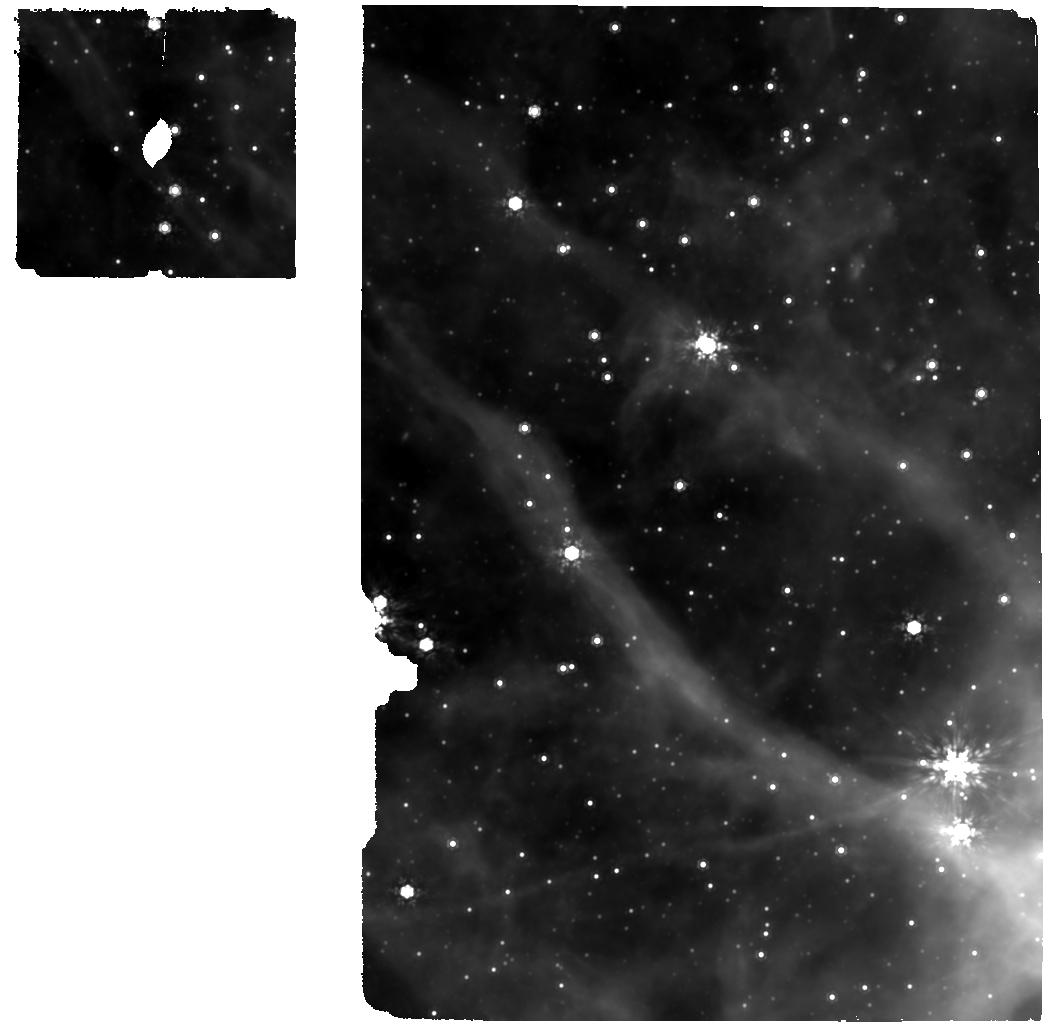
Target: 39
Instrument: MIRI
Filter: F1000W
Exposure: 15 min
Observation ID: jw01759-o005_t003_miri_f1000w

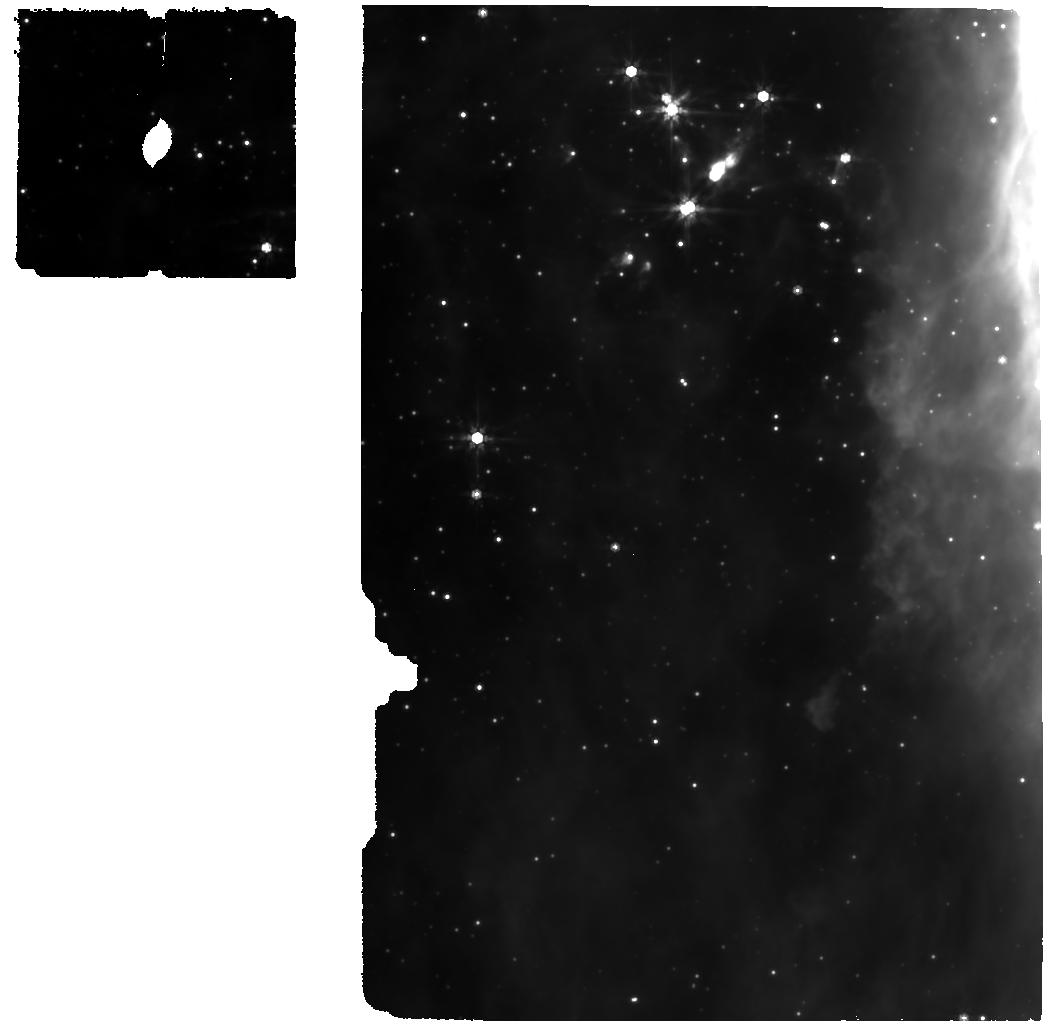
Target: 34
Instrument: MIRI
Filter: F770W
Exposure: 15 min
Observation ID: jw01759-o004_t002_miri_f770w

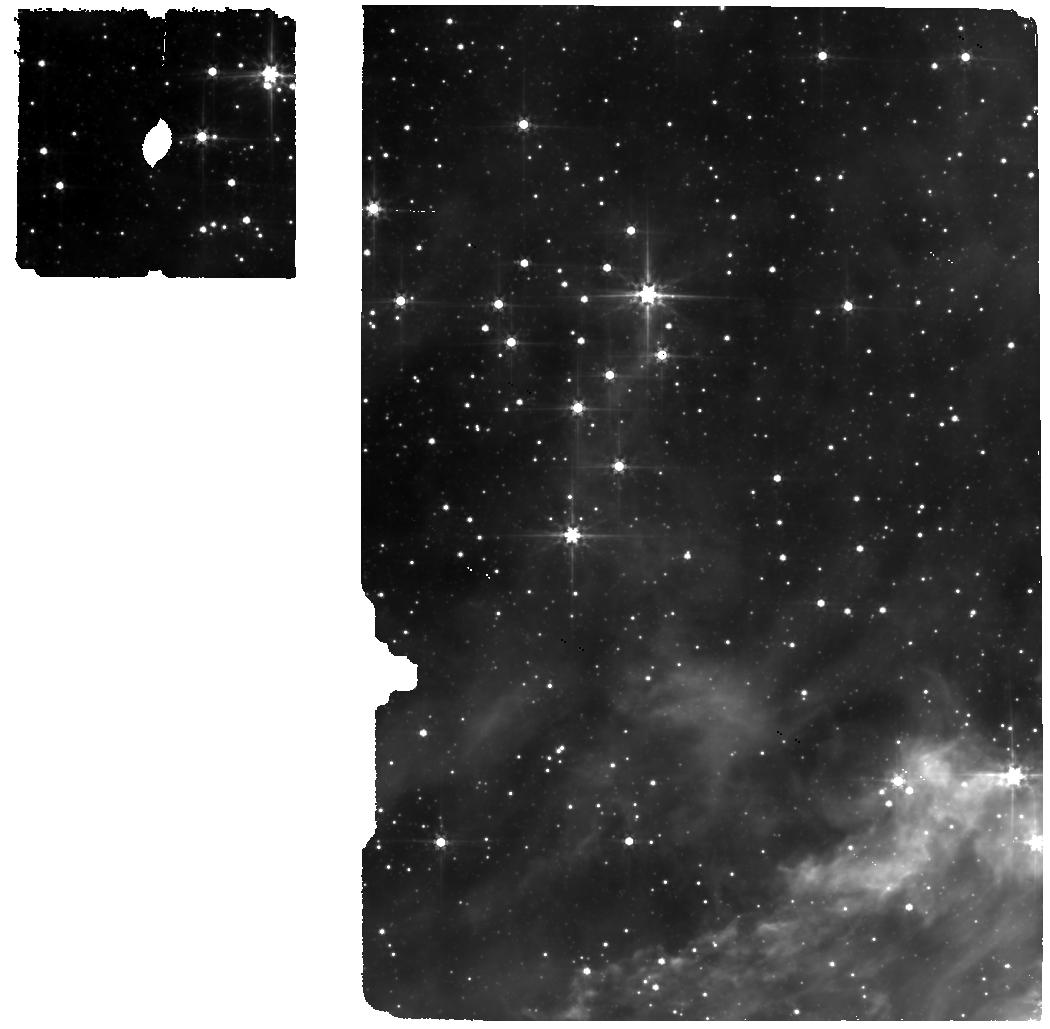
Target: 11
Instrument: MIRI
Filter: F560W
Exposure: 15 min
Observation ID: jw01759-o003_t001_miri_f560w

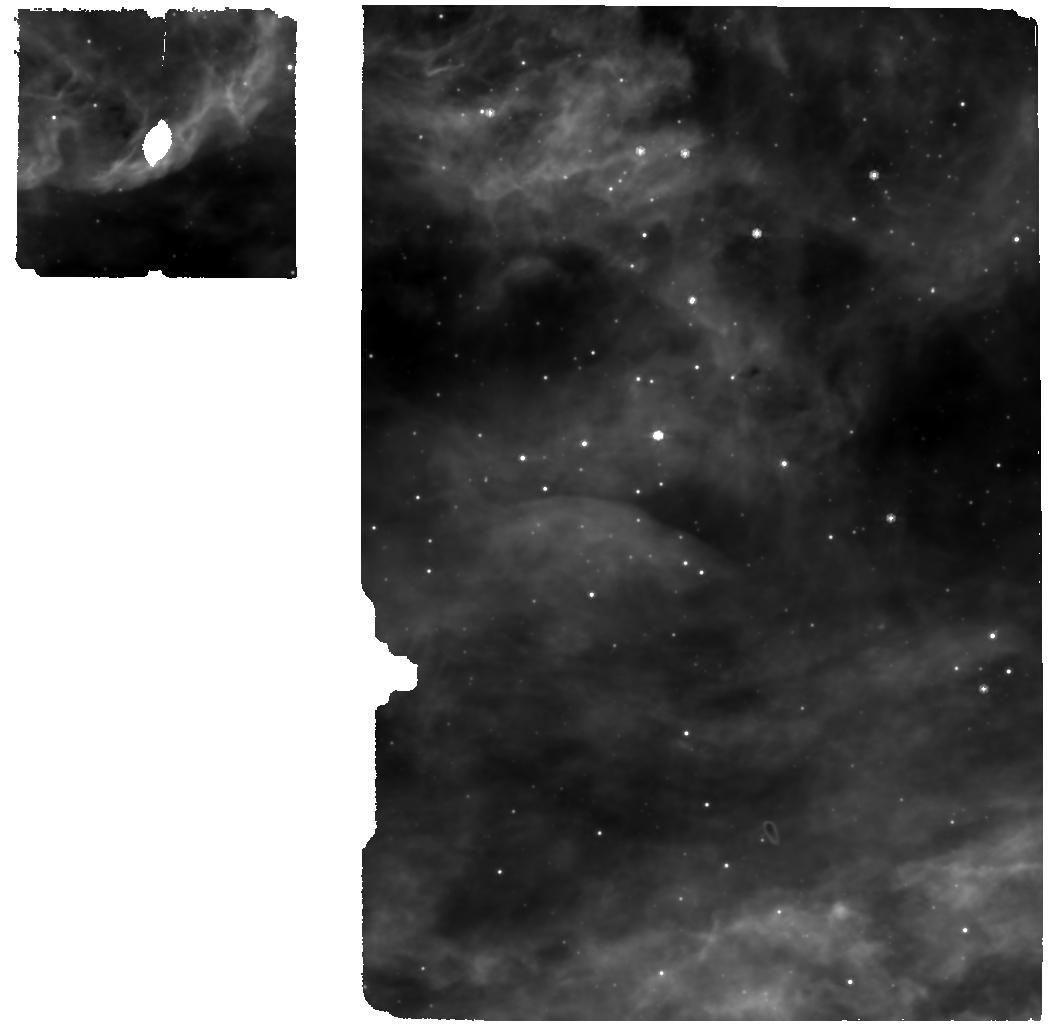
Target: 123
Instrument: MIRI
Filter: F770W
Exposure: 15 min
Observation ID: jw01759-o022_t014_miri_f770w

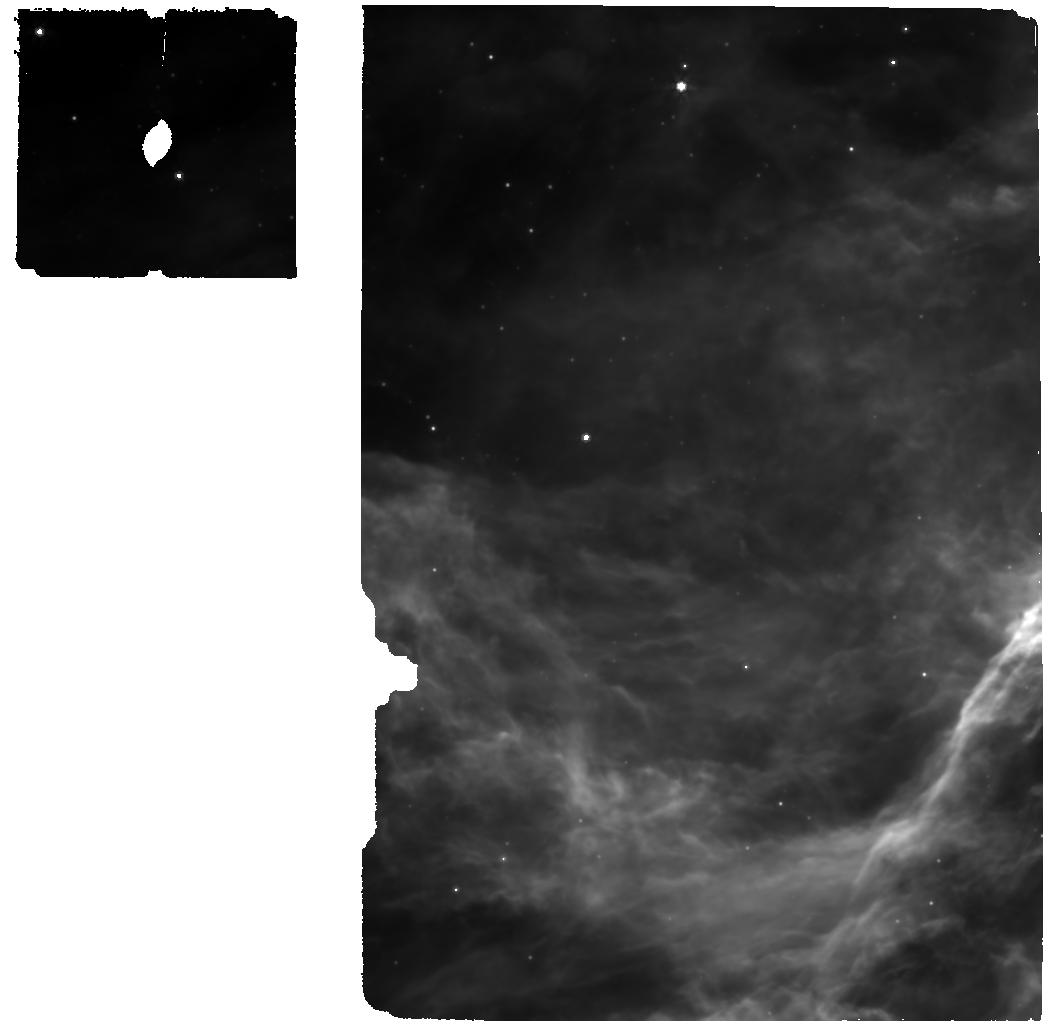
Target: 69
Instrument: MIRI
Filter: F770W
Exposure: 15 min
Observation ID: jw01759-o014_t007_miri_f770w

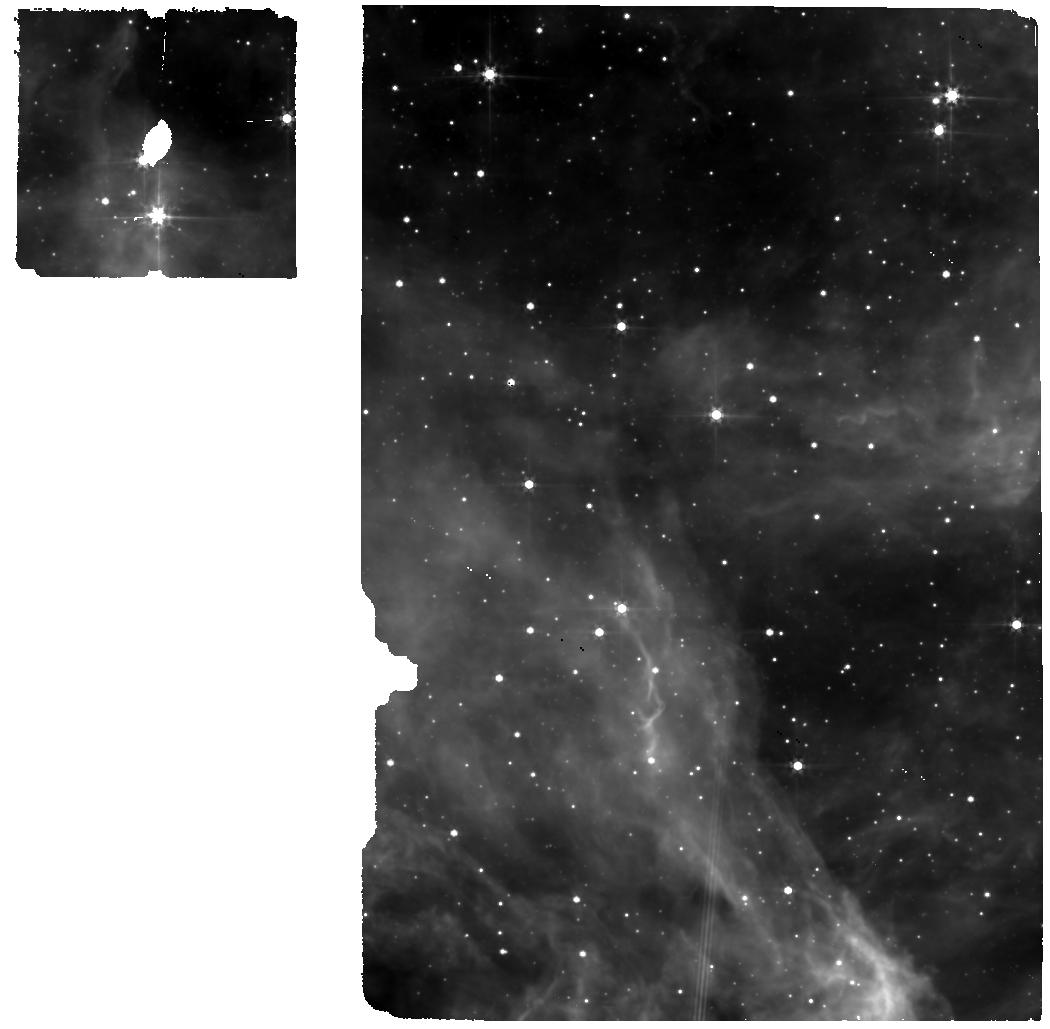
Target: 94
Instrument: MIRI
Filter: F560W
Exposure: 15 min
Observation ID: jw01759-o024_t011_miri_f560w

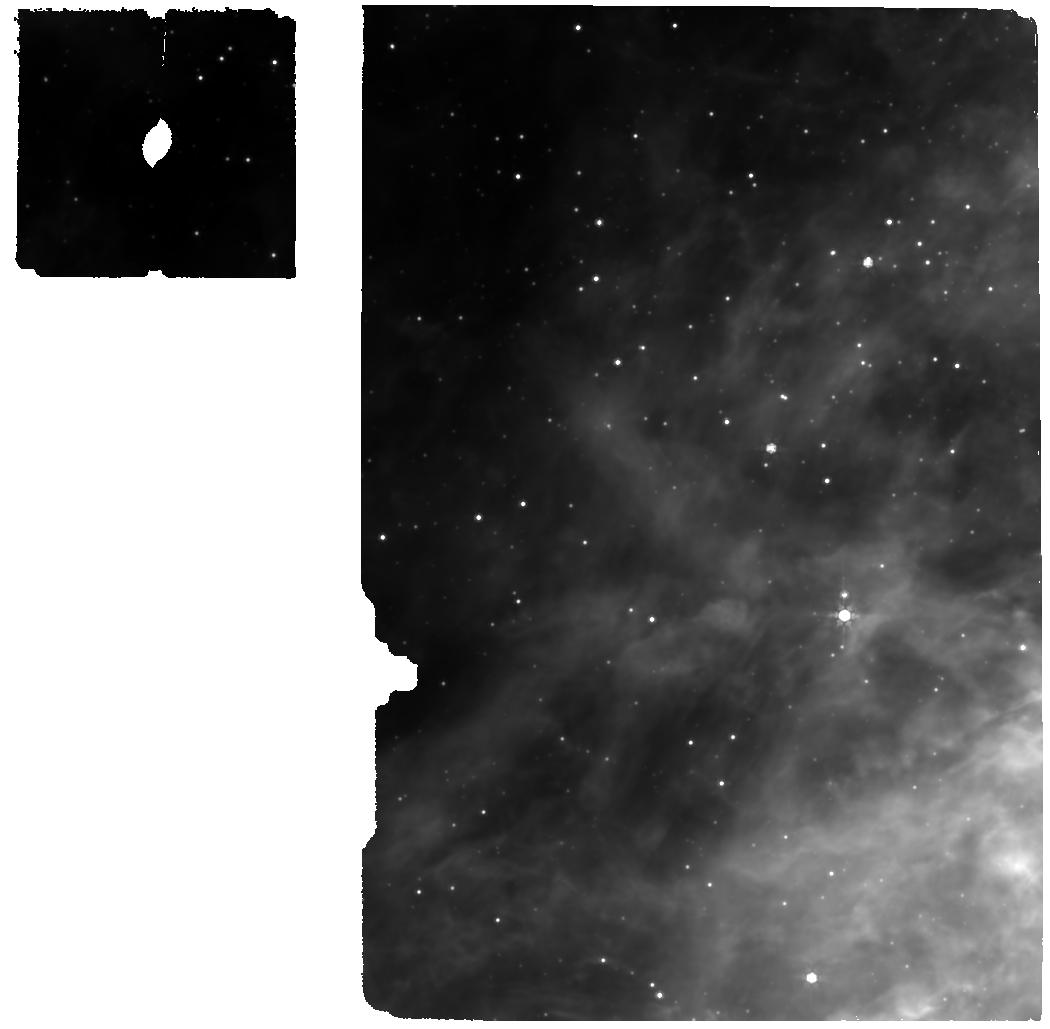
Target: 76
Instrument: MIRI
Filter: F770W
Exposure: 15 min
Observation ID: jw01759-o006_t008_miri_f770w

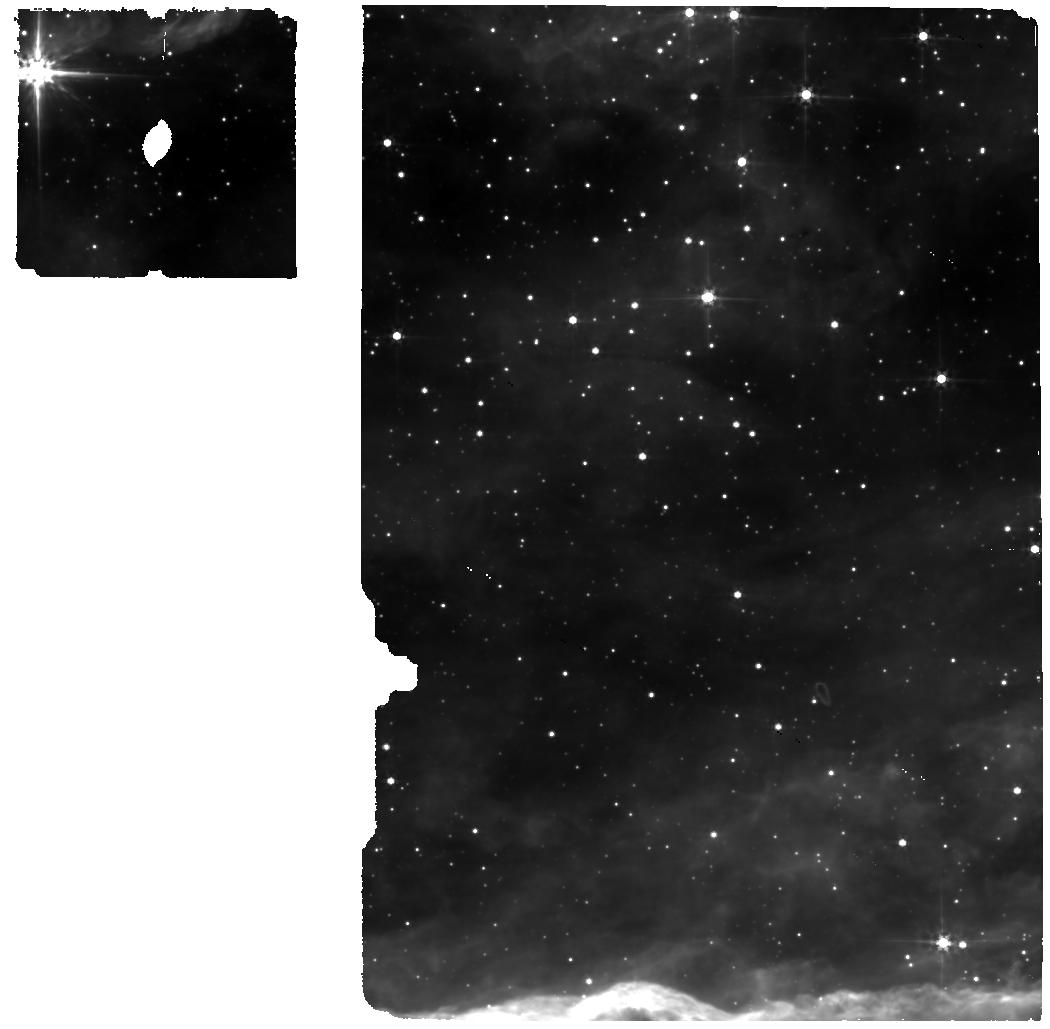
Target: 122
Instrument: MIRI
Filter: F560W
Exposure: 15 min
Observation ID: jw01759-o011_t013_miri_f560w

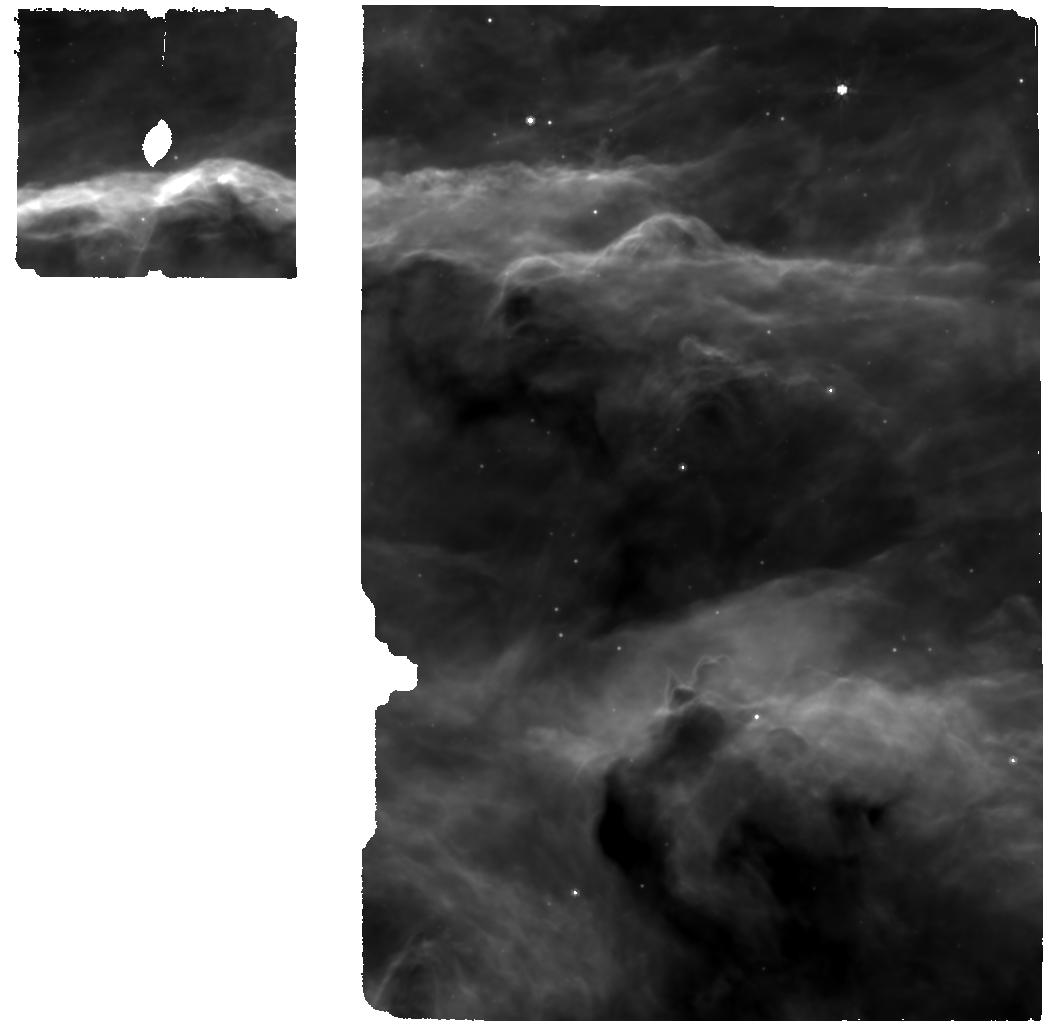
Target: 105
Instrument: MIRI
Filter: F770W
Exposure: 15 min
Observation ID: jw01759-o021_t012_miri_f770w

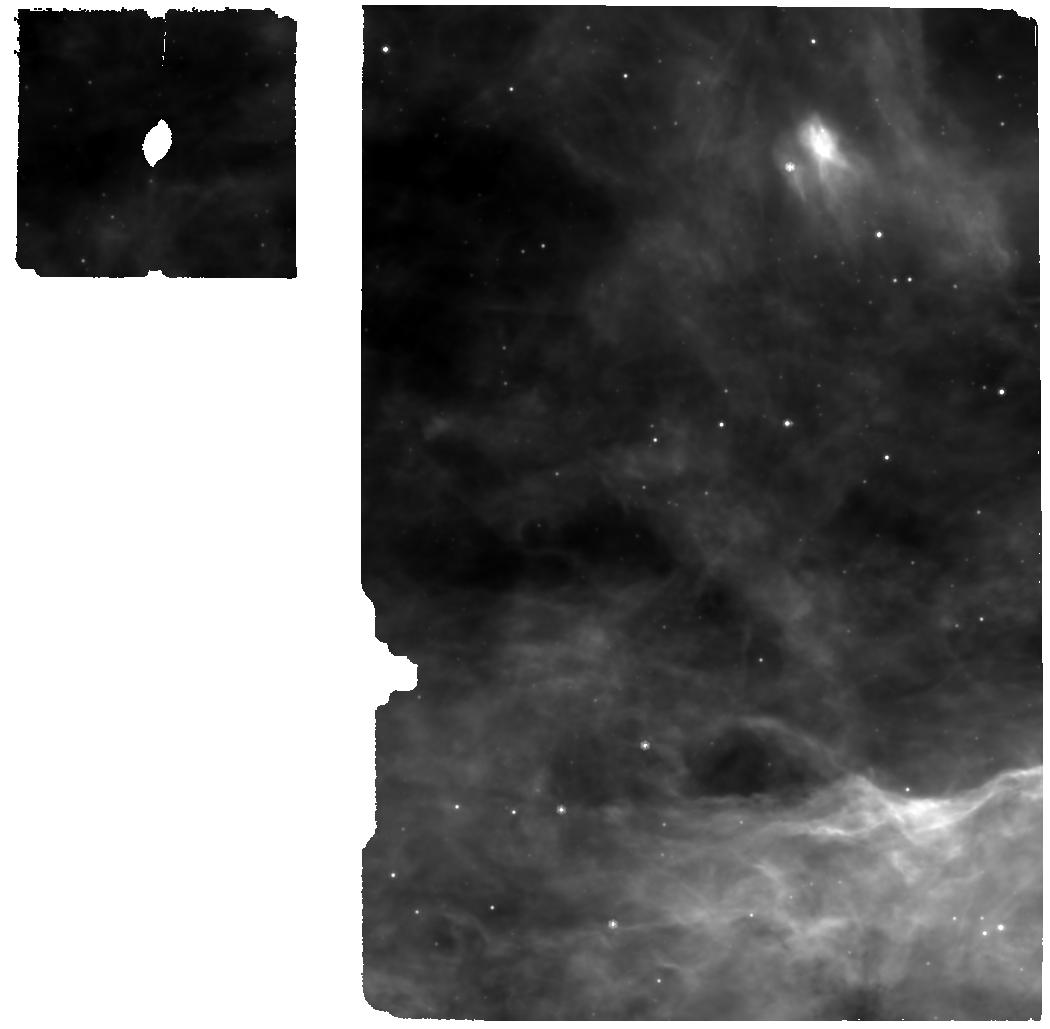
Target: F64
Instrument: MIRI
Filter: F770W
Exposure: 15 min
Observation ID: jw01759-o013_t015_miri_f770w

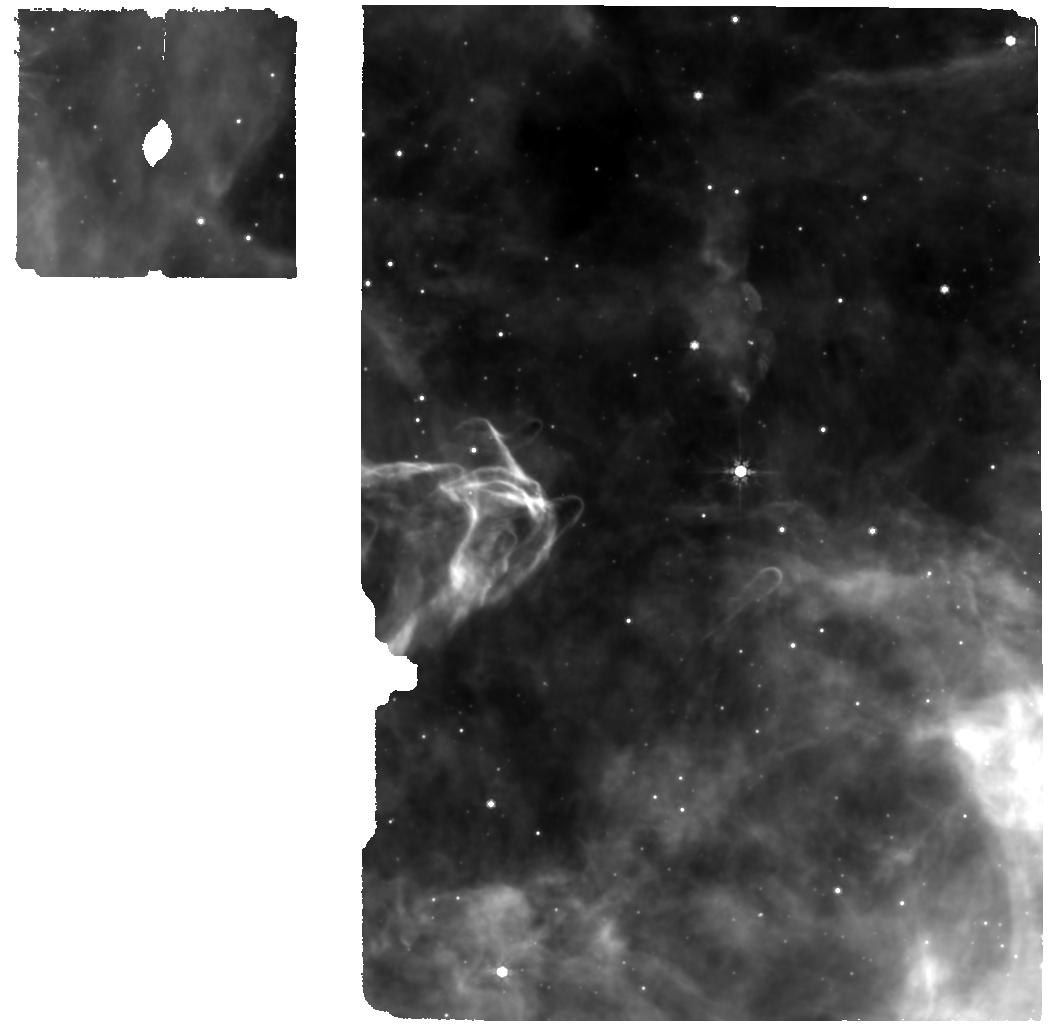
Target: 62
Instrument: MIRI
Filter: F770W
Exposure: 15 min
Observation ID: jw01759-o023_t006_miri_f770w

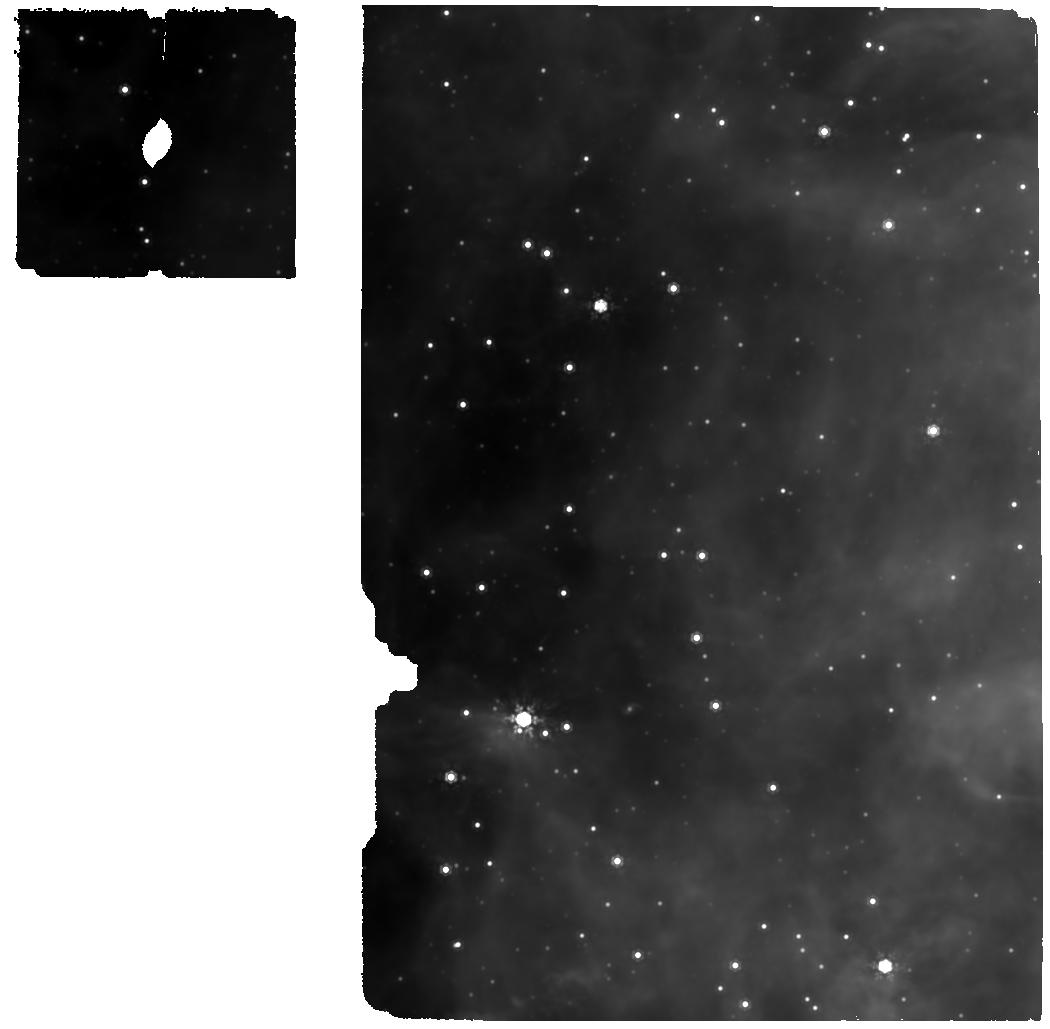
Target: F11
Instrument: MIRI
Filter: F1000W
Exposure: 15 min
Observation ID: jw01759-o019_t004_miri_f1000w

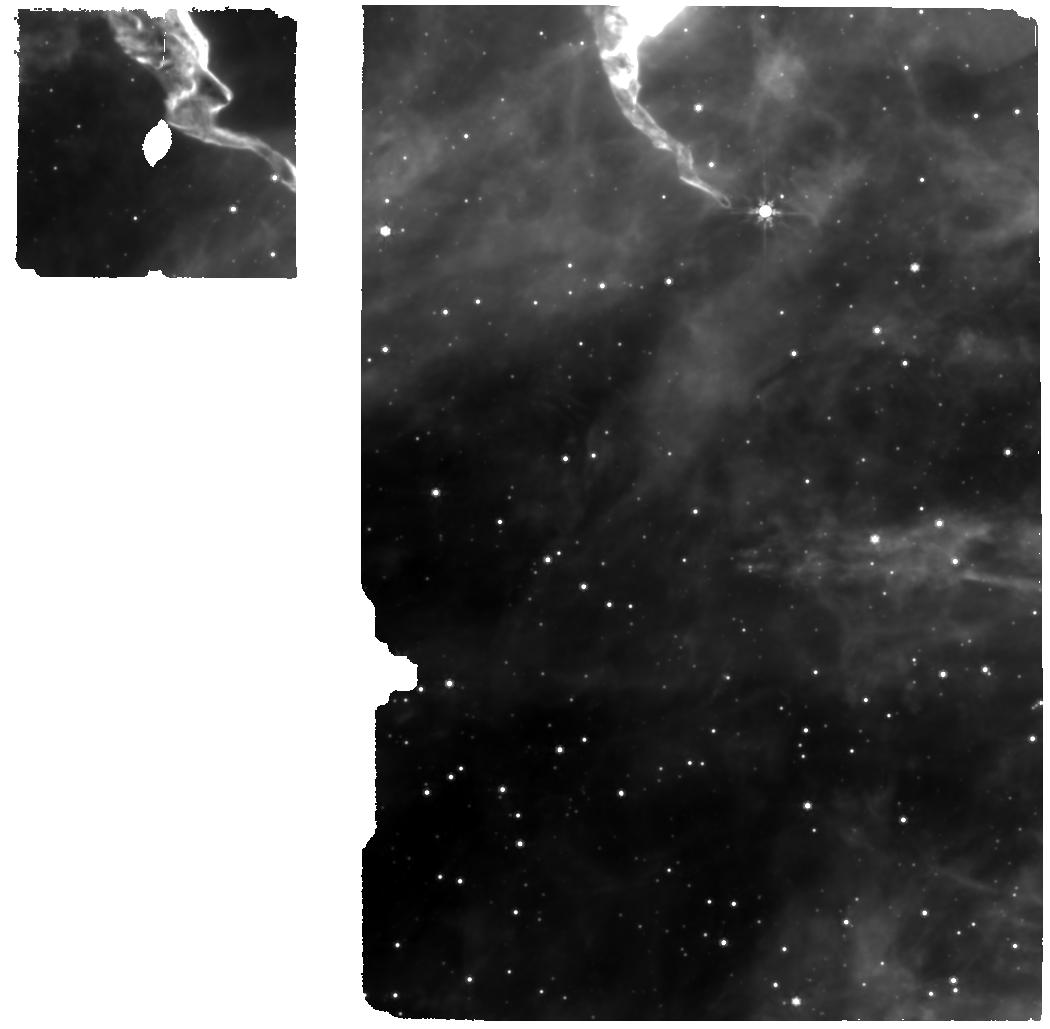
Target: 86
Instrument: MIRI
Filter: F770W
Exposure: 15 min
Observation ID: jw01759-o010_t009_miri_f770w

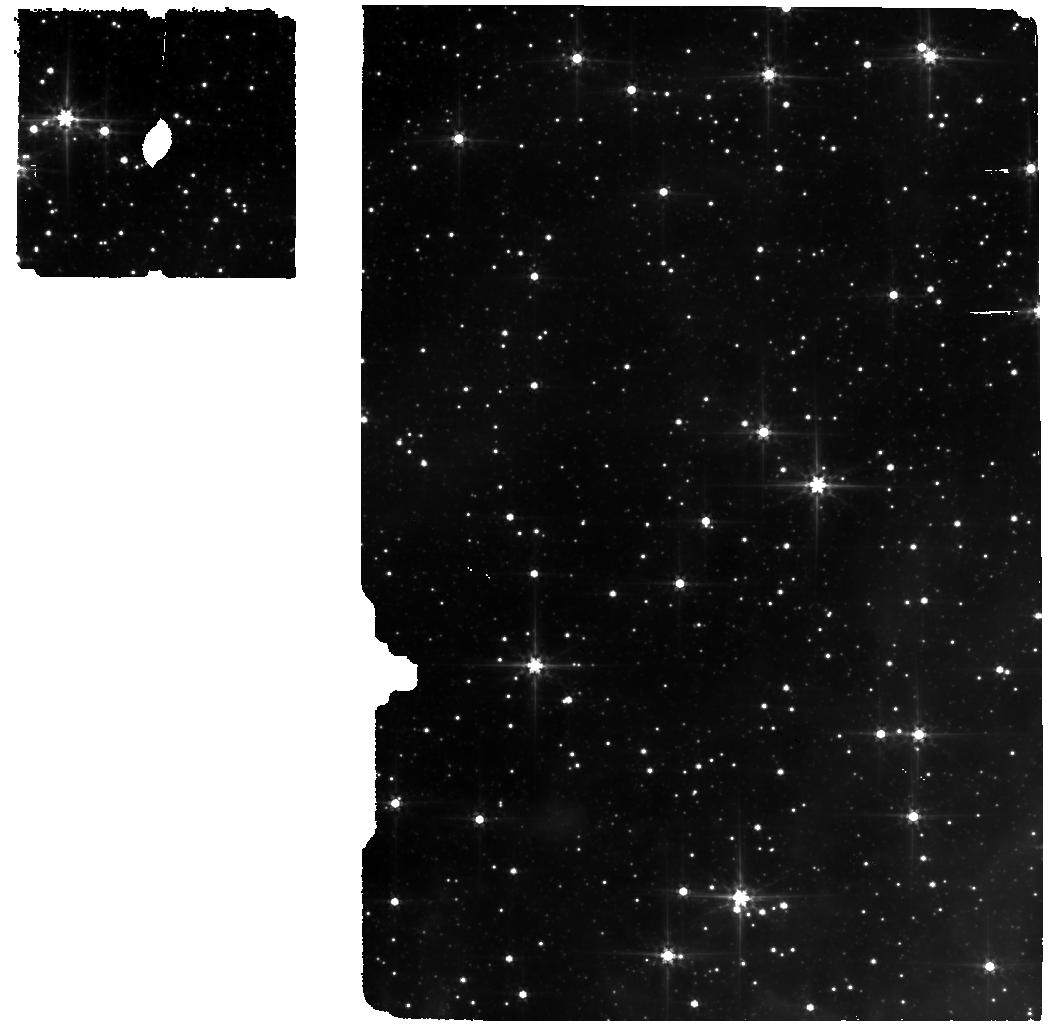
Target: F16
Instrument: MIRI
Filter: F560W
Exposure: 15 min
Observation ID: jw01759-o018_t005_miri_f560w

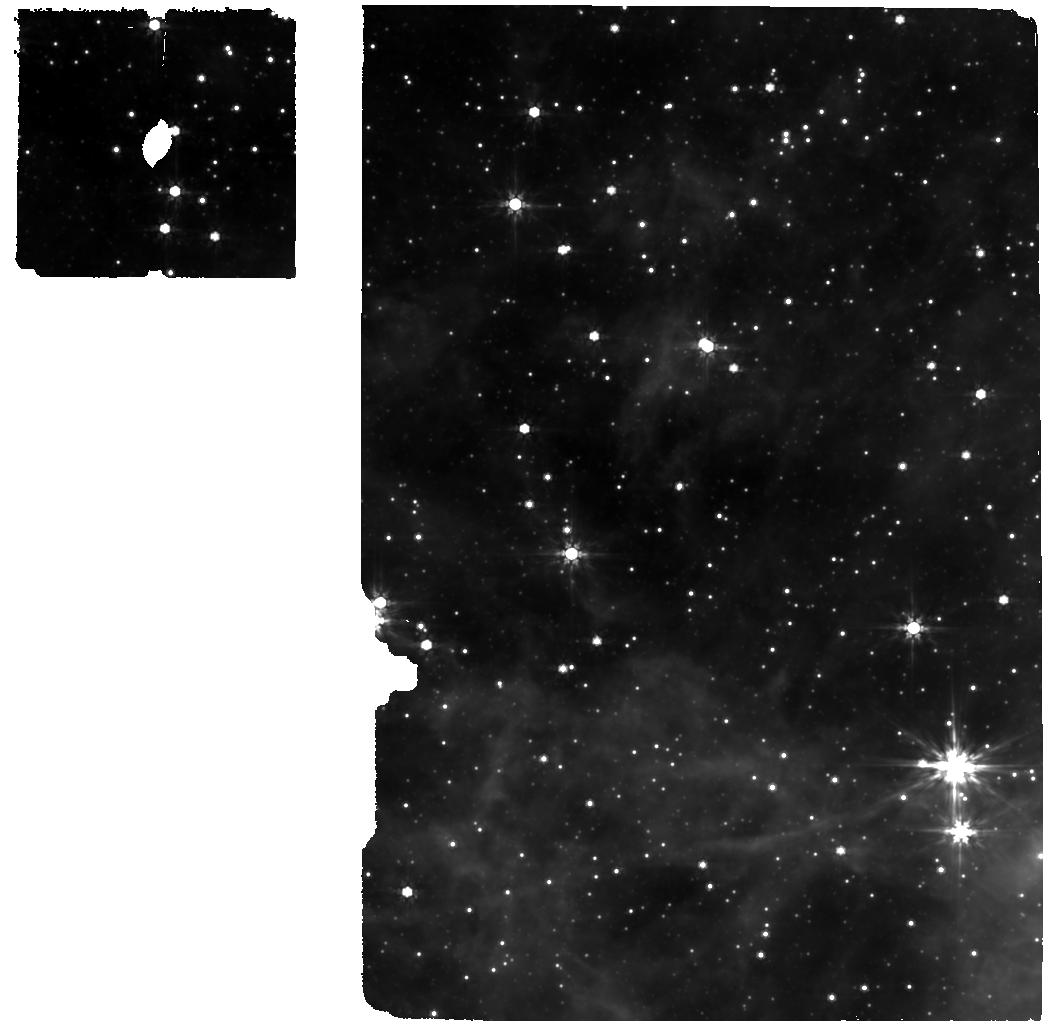
Target: 39
Instrument: MIRI
Filter: F770W
Exposure: 15 min
Observation ID: jw01759-o005_t003_miri_f770w

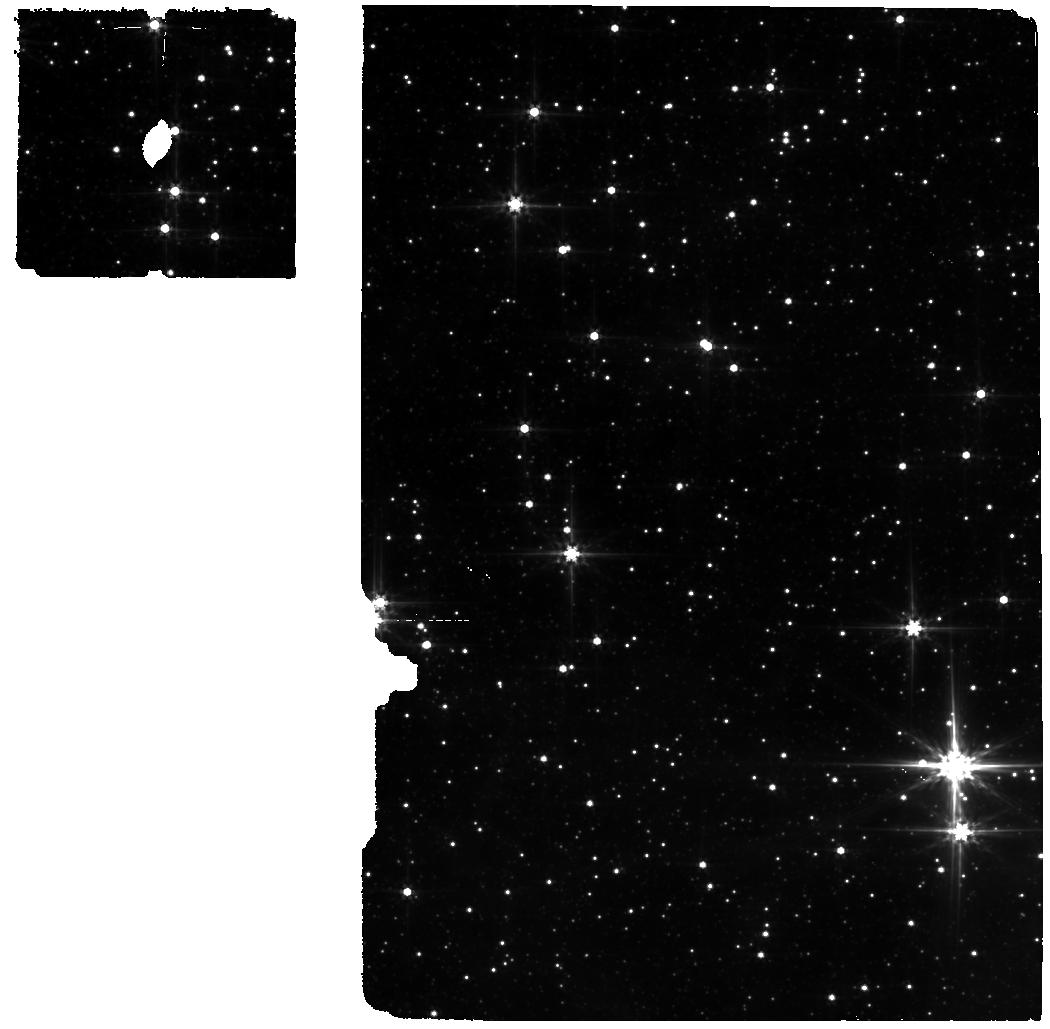
Target: 39
Instrument: MIRI
Filter: F560W
Exposure: 15 min
Observation ID: jw01759-o005_t003_miri_f560w

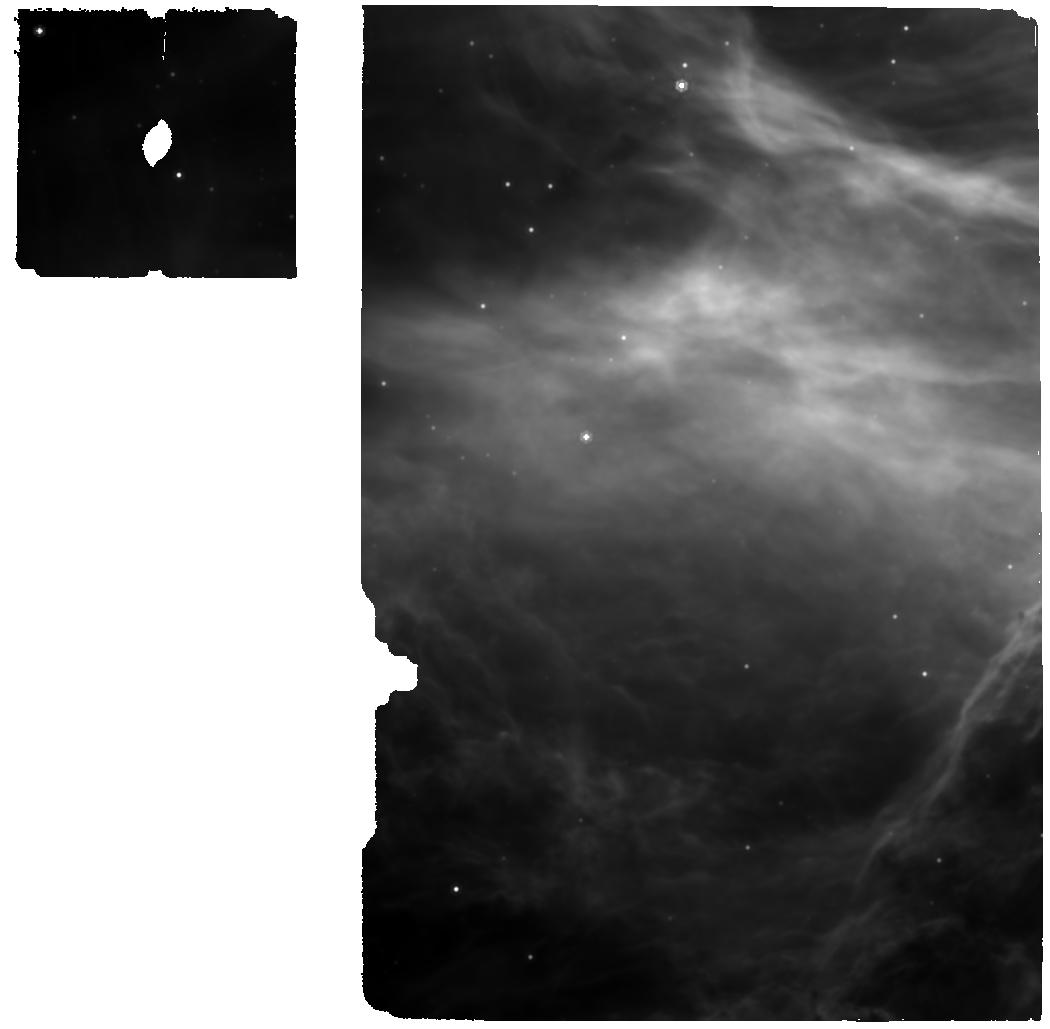
Target: 69
Instrument: MIRI
Filter: F1000W
Exposure: 15 min
Observation ID: jw01759-o014_t007_miri_f1000w

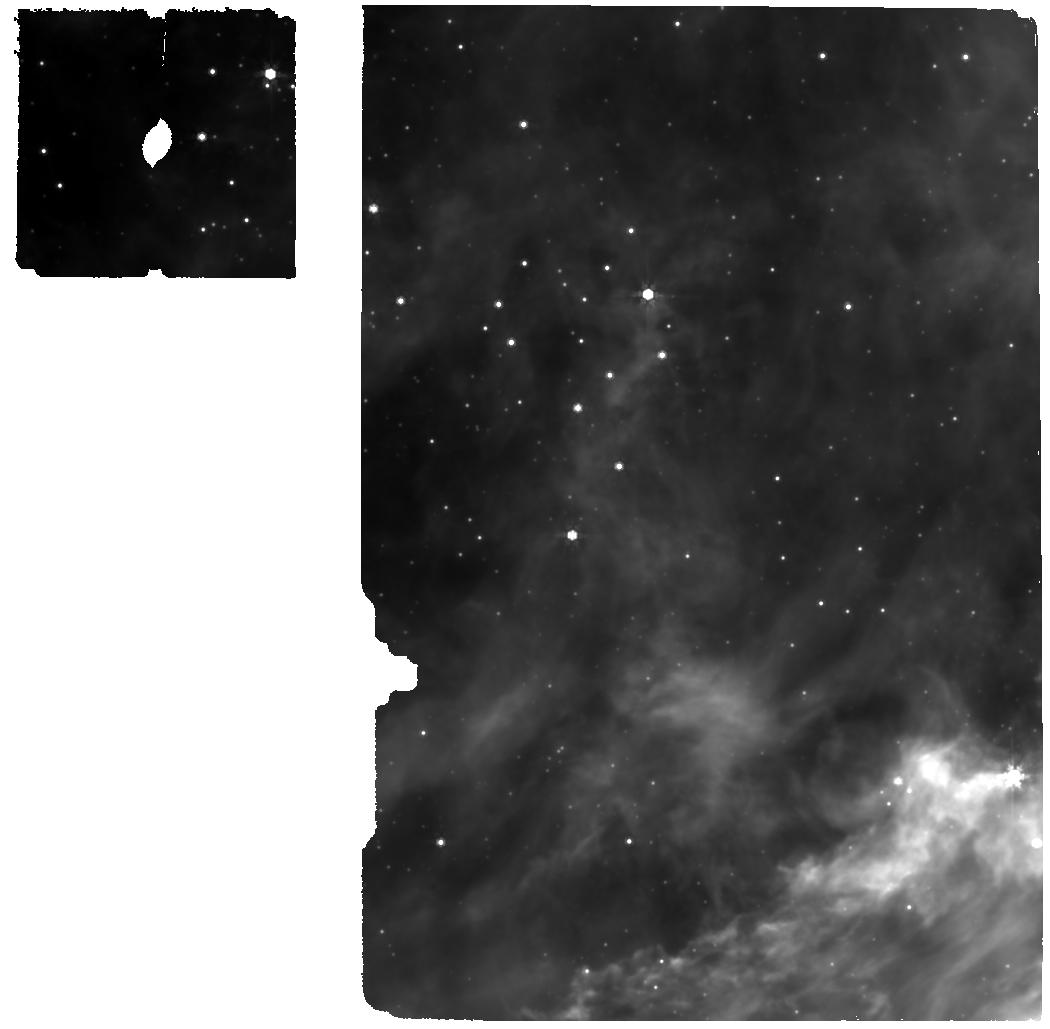
Target: 11
Instrument: MIRI
Filter: F770W
Exposure: 15 min
Observation ID: jw01759-o003_t001_miri_f770w

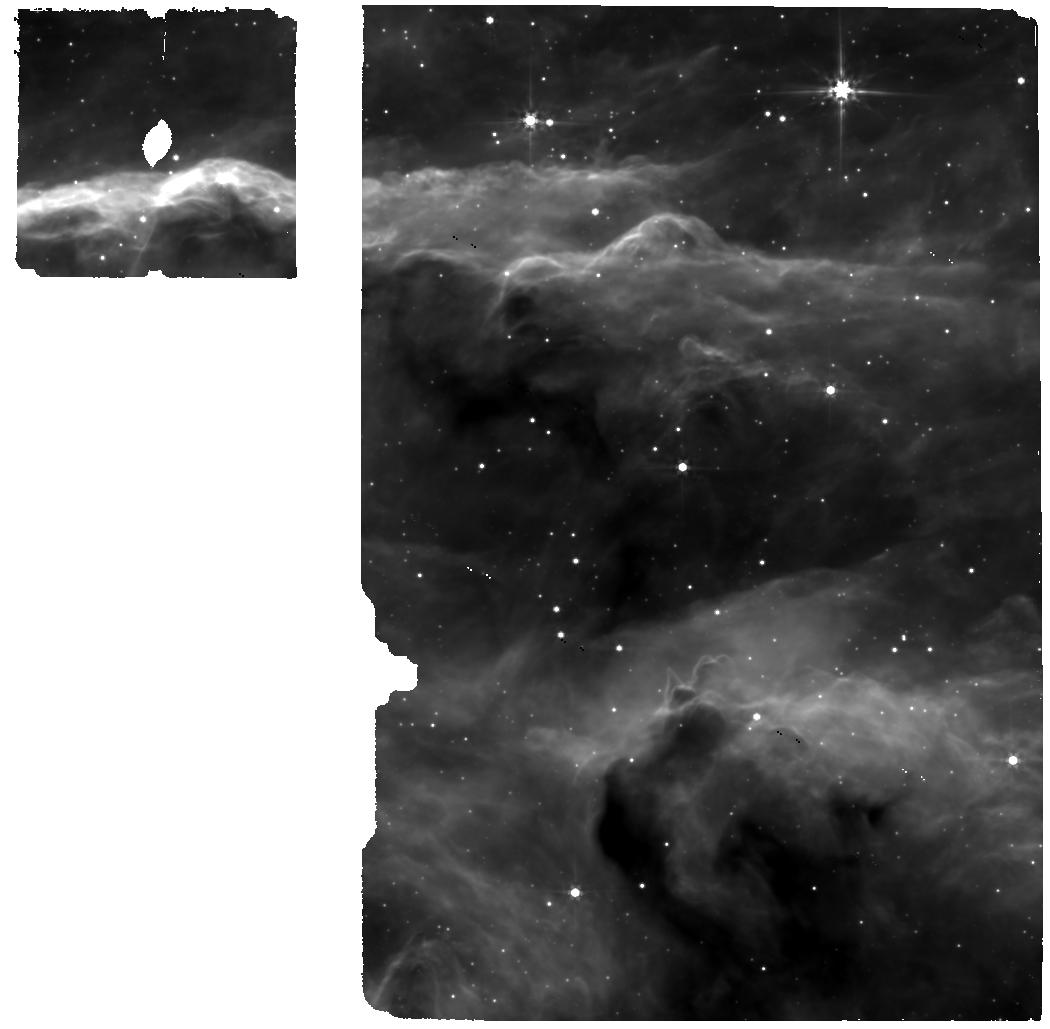
Target: 105
Instrument: MIRI
Filter: F560W
Exposure: 15 min
Observation ID: jw01759-o021_t012_miri_f560w

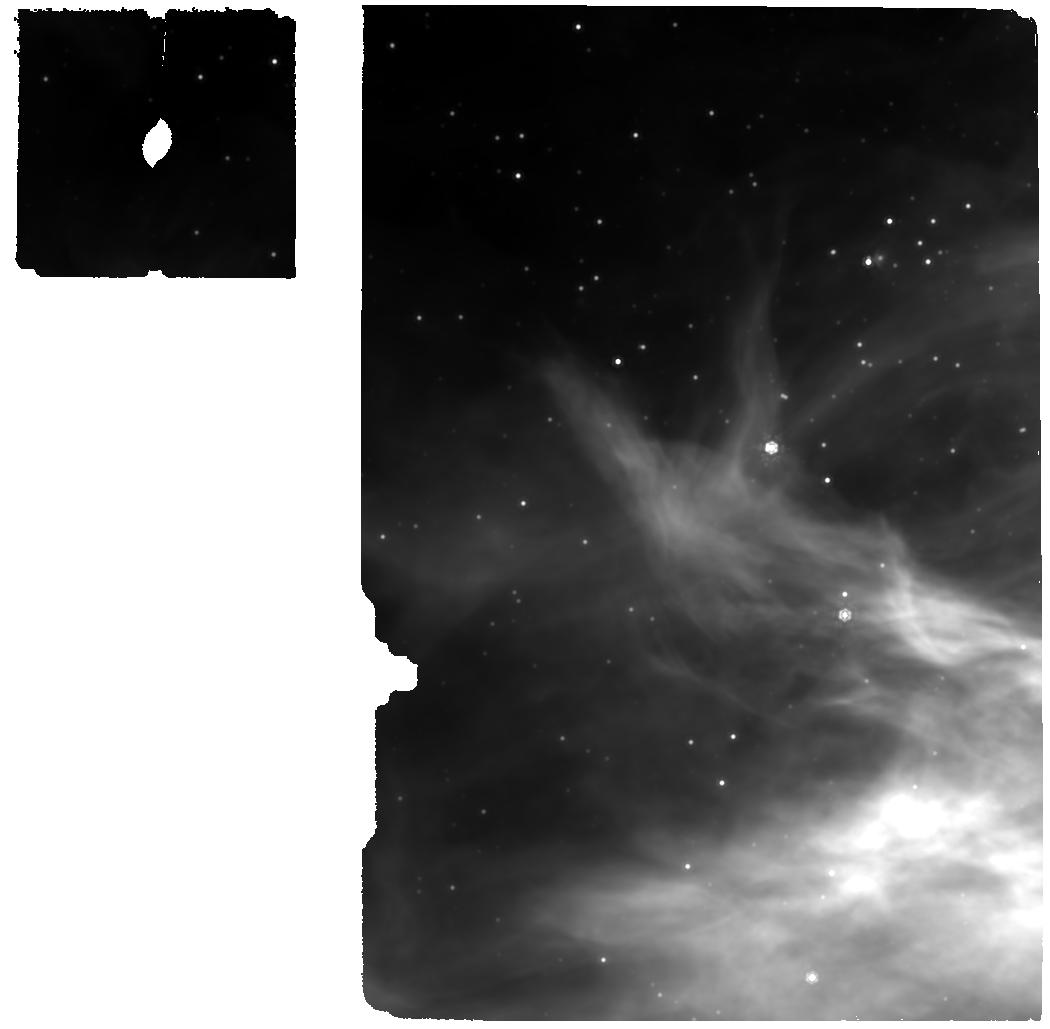
Target: 76
Instrument: MIRI
Filter: F1000W
Exposure: 15 min
Observation ID: jw01759-o006_t008_miri_f1000w

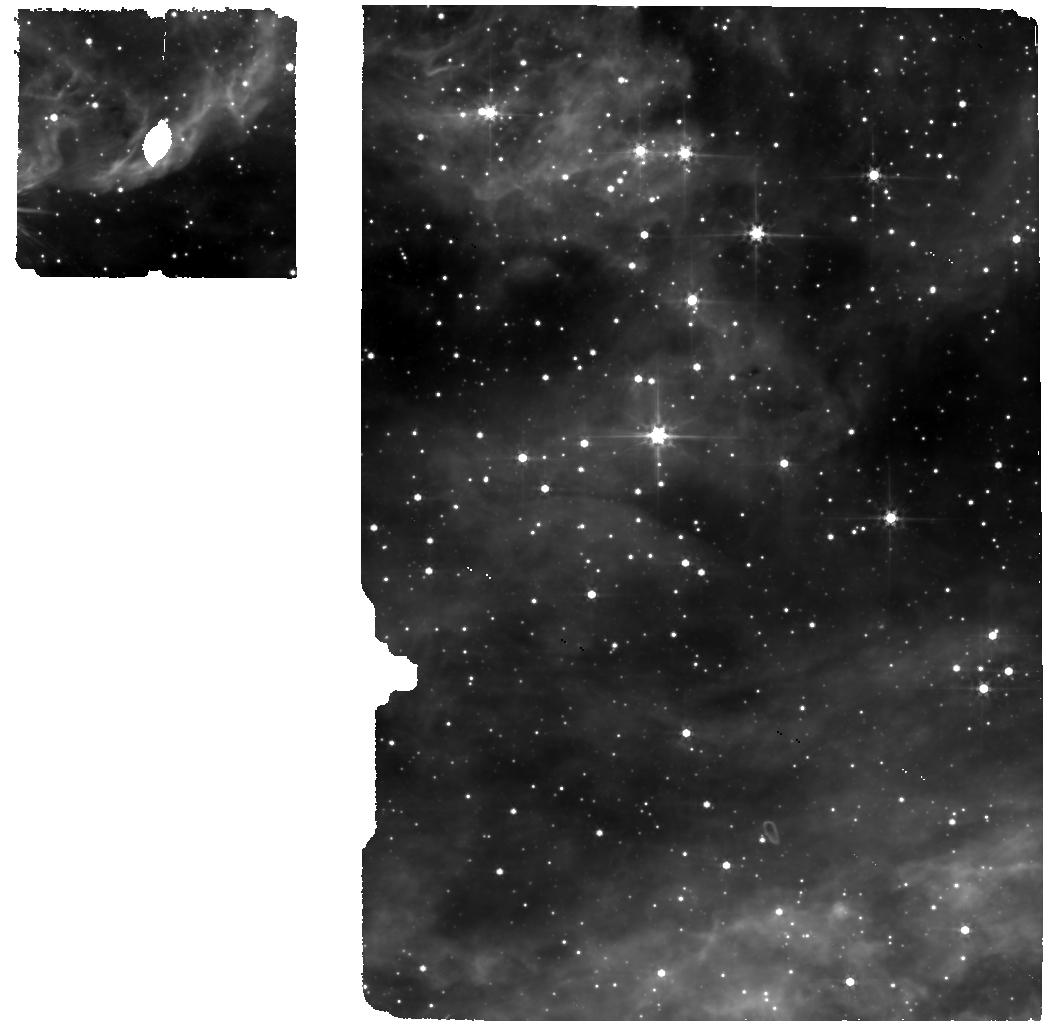
Target: 123
Instrument: MIRI
Filter: F560W
Exposure: 15 min
Observation ID: jw01759-o022_t014_miri_f560w

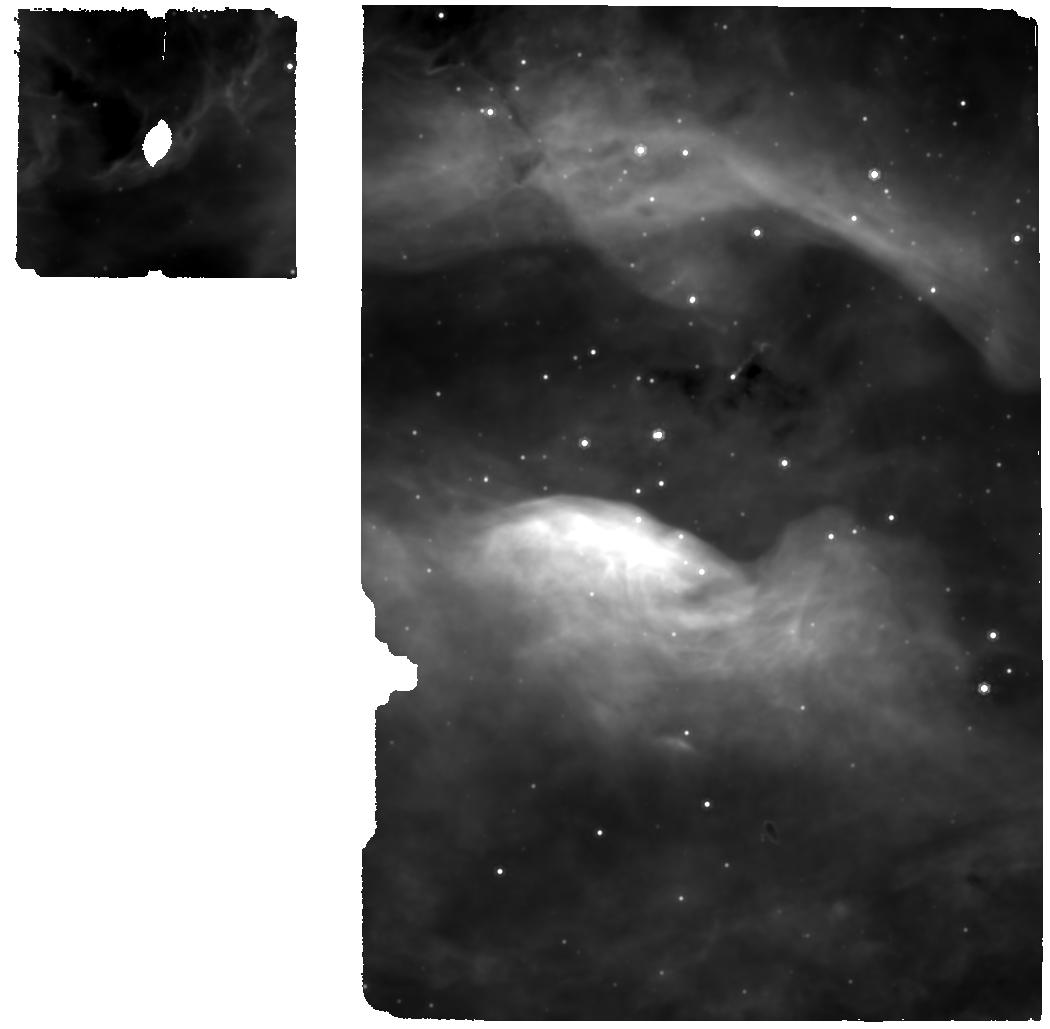
Target: 123
Instrument: MIRI
Filter: F1000W
Exposure: 15 min
Observation ID: jw01759-o022_t014_miri_f1000w

Physics and Chemistry of Planet-Forming Disks in Extreme Radiation Environments (PI: Ramirez-Tannus, Maria Claudia)

Our knowledge about the formation history of planetary systems is obtained by comparing the demographics of proto-planetary disks with the exoplanetary system population. Most of the disks that we have been able to characterize to date are located in nearby low-mass star forming regions. However, it is well known that most stars form in denser environments and therefore, it is questionable that the well studied population of planet forming disks is representative of those in which most exoplanets were assembled. Due to their large distances and high densities, so far it has been impossible to study the physical and chemical properties of proto-planetary disks in massive star-forming regions. We will exploit the unique resolution and sensitivity of JWST/MIRI to explore for the first time the impact of disk evaporation on the disk structure, warm disk chemistry, and dust mineralogy, all of which are important for planet formation models and exoplanet atmosphere composition. The derived physical and chemical properties will be compared to similar data of low-mass star forming regions of JWST GTO programmes.